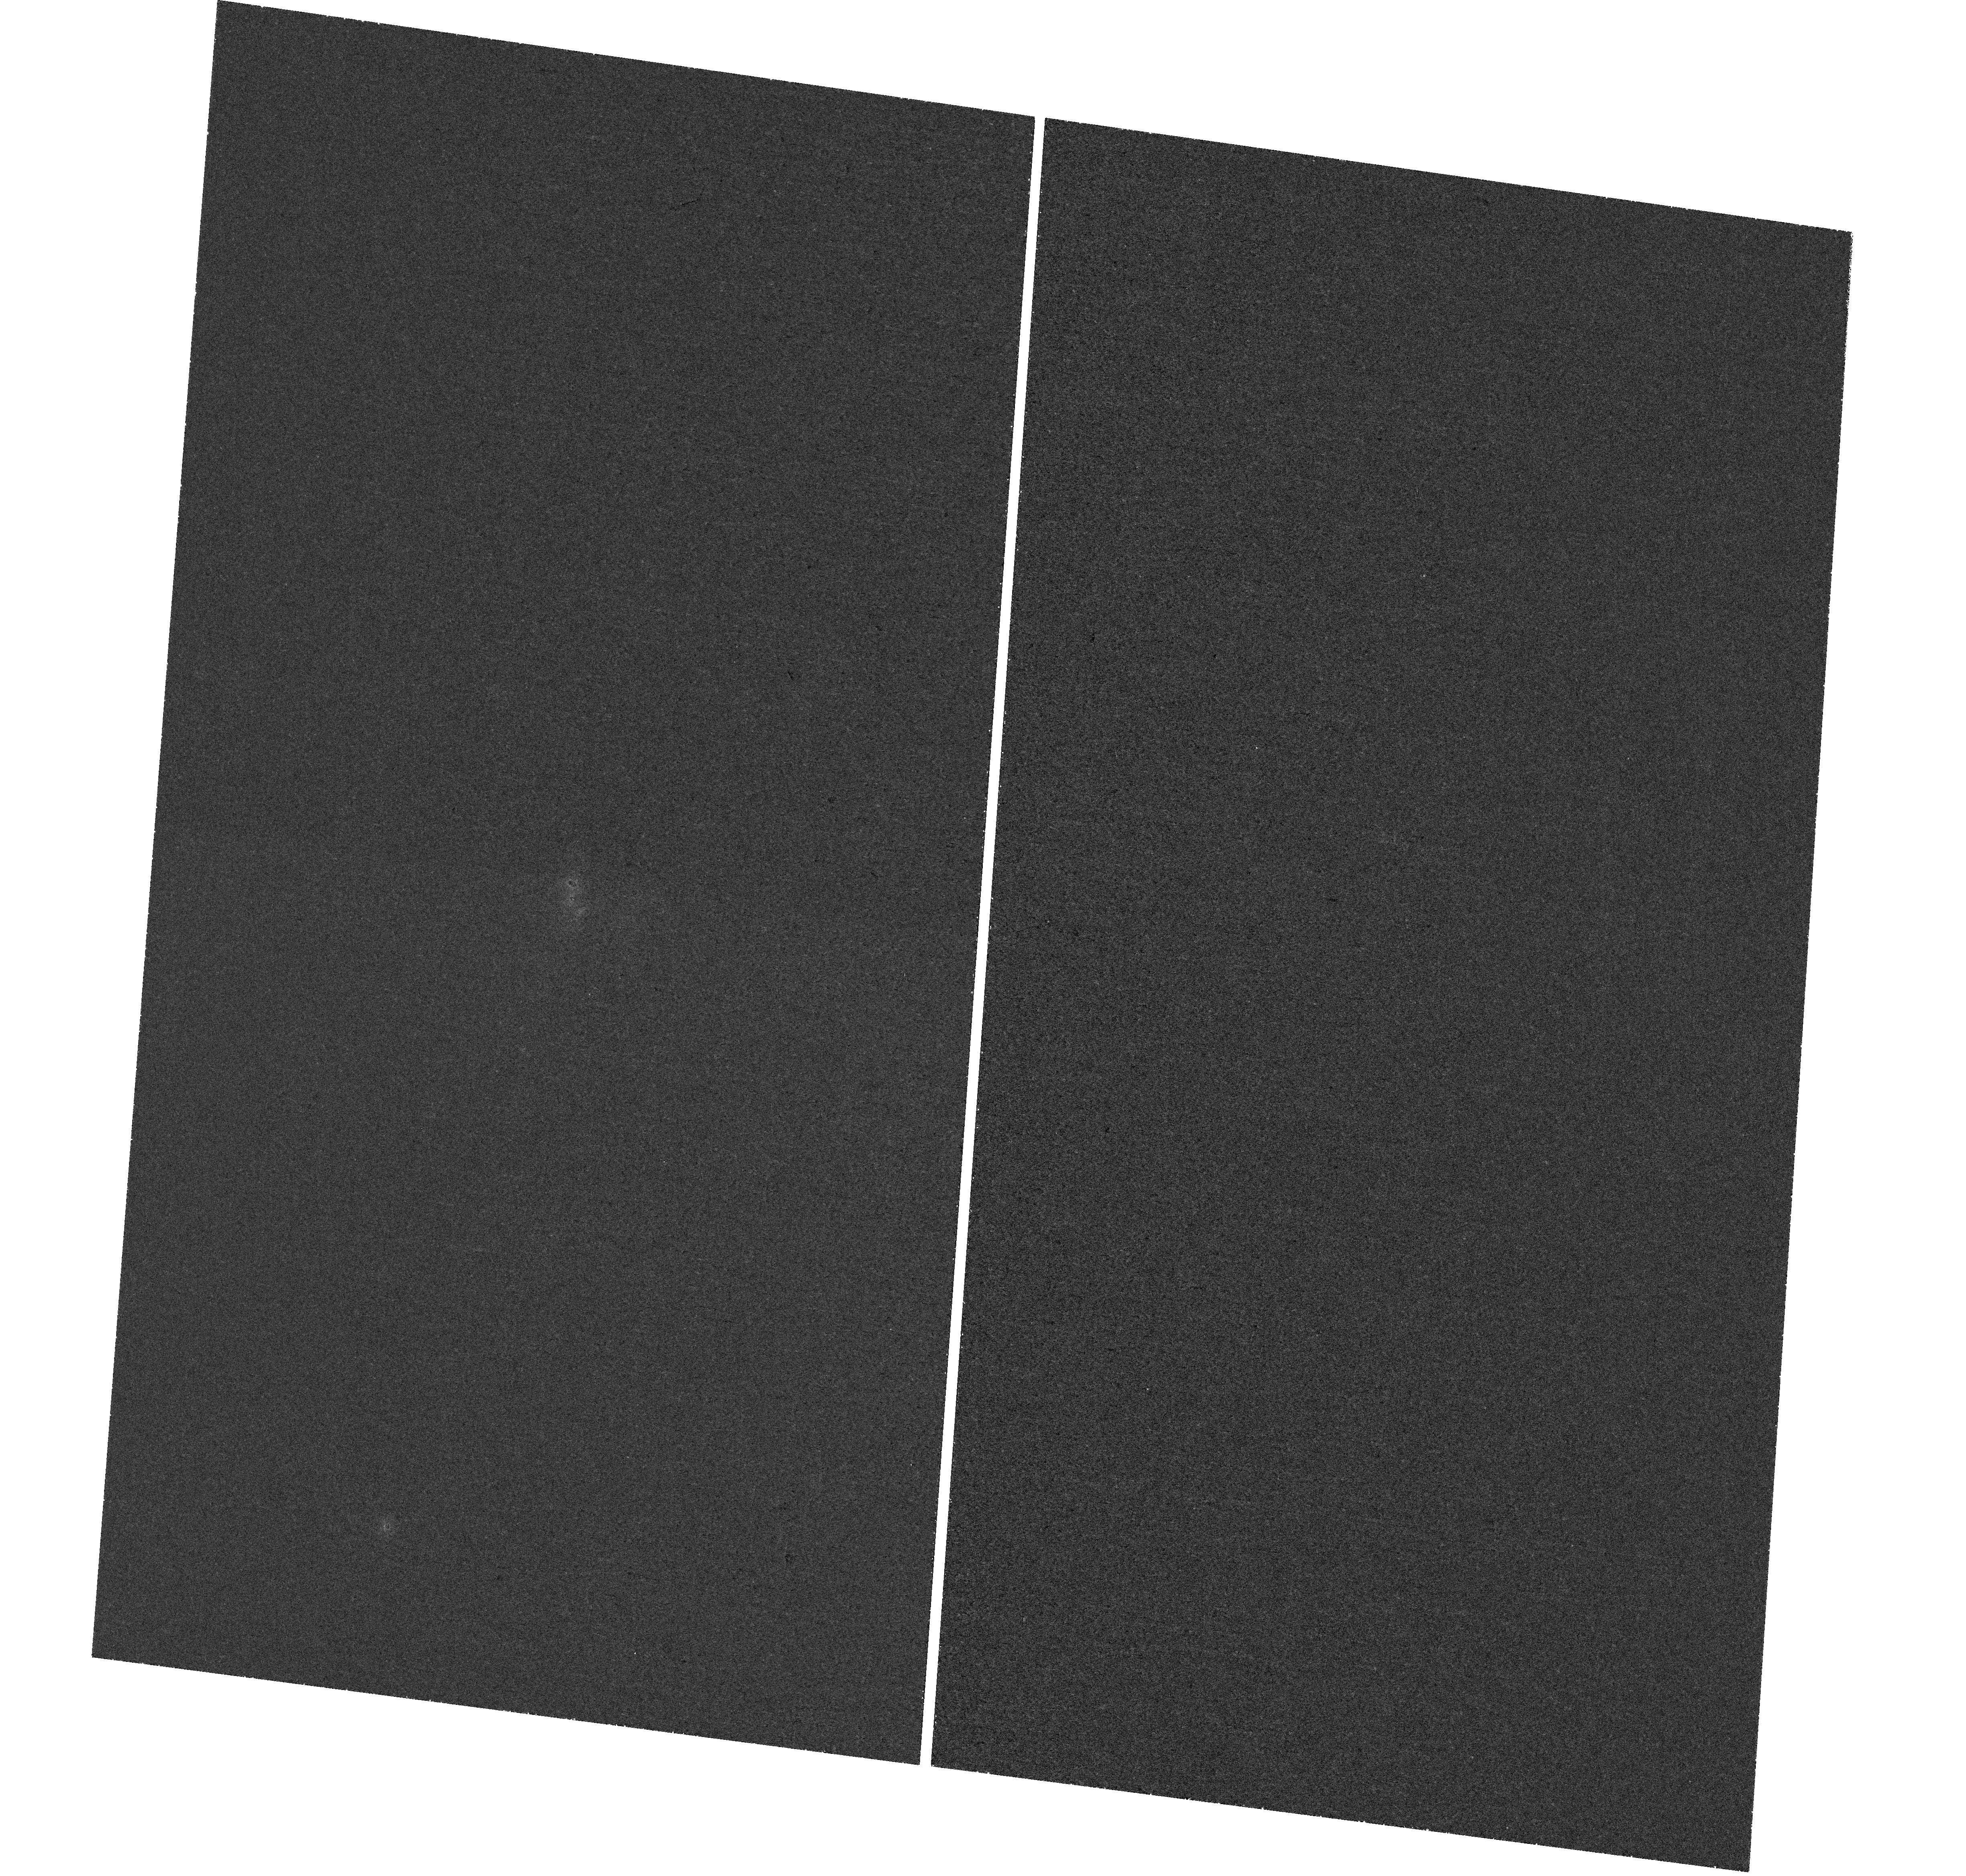
Target: UGCA-116. Instrument: WFC3/UVIS. Filter: F225W. Exposure: 1.4 h. Observation ID: hst_17096_02_wfc3_uvis_f225w_iezb02

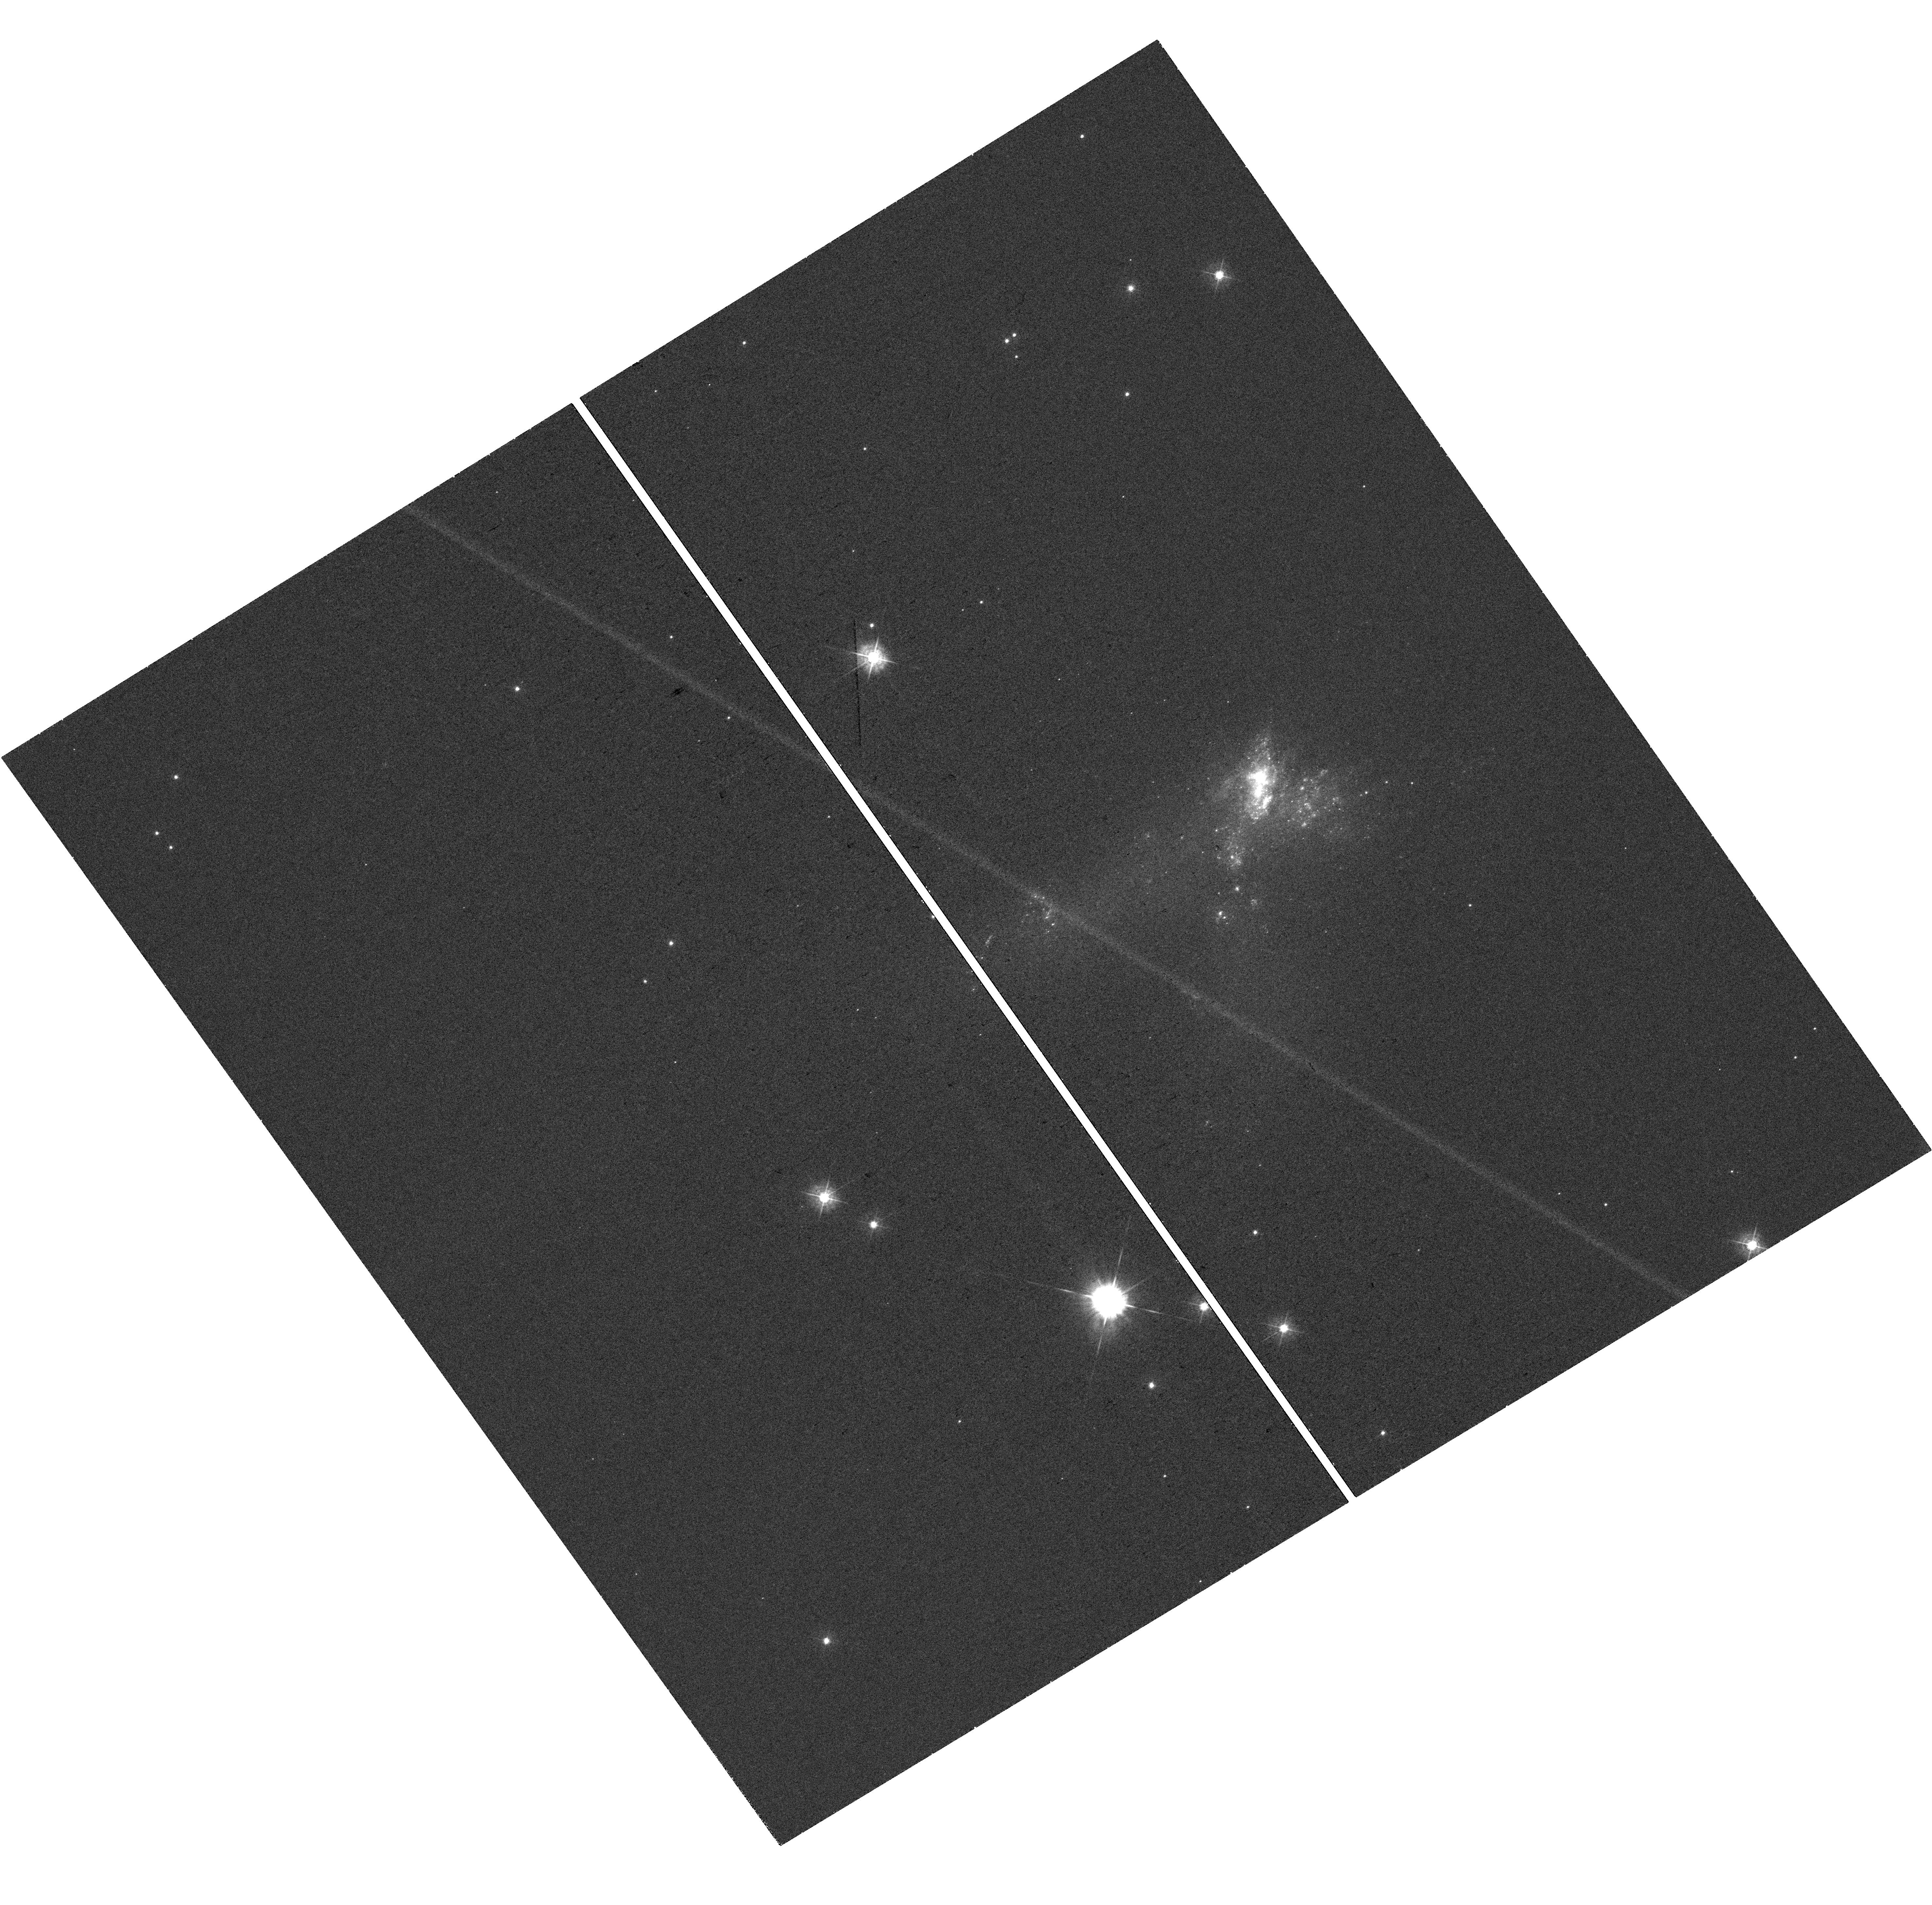
Target: UGCA-116. Instrument: WFC3/UVIS. Filter: F438W. Exposure: 33 min. Observation ID: hst_17096_03_wfc3_uvis_f438w_iezb03

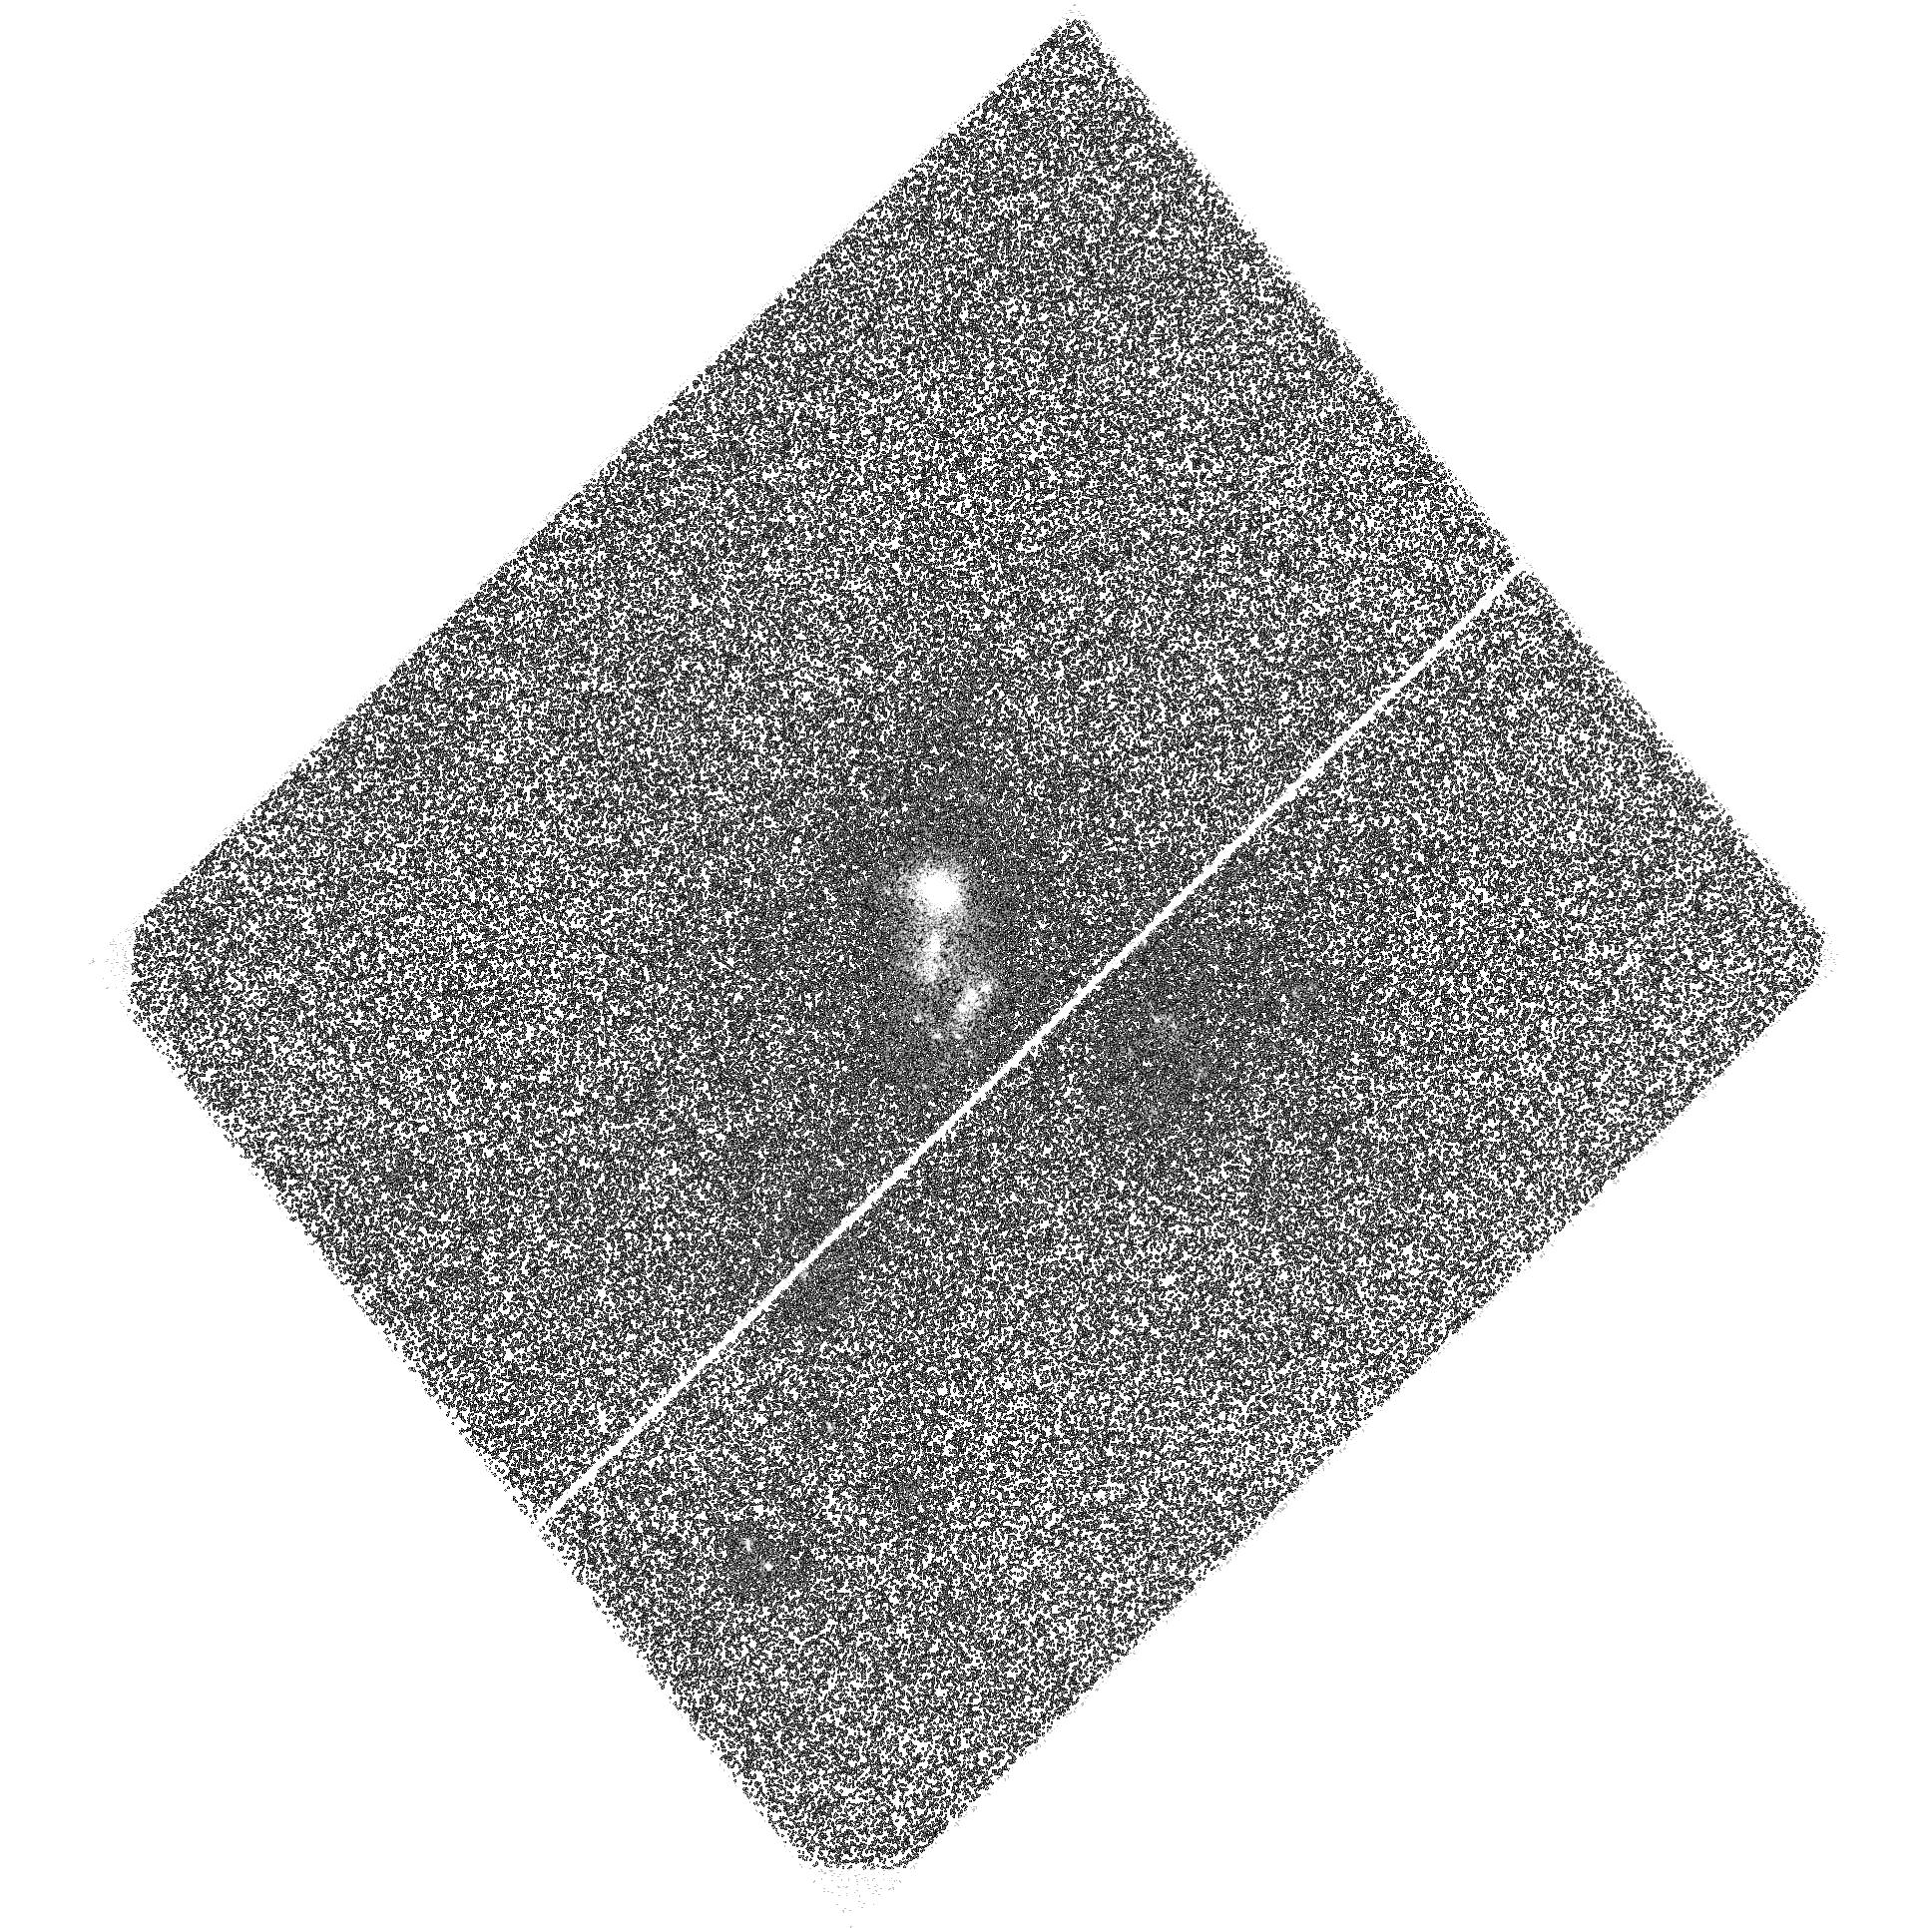
Target: UGCA-116. Instrument: ACS/SBC. Filter: F140LP. Exposure: 1.4 h. Observation ID: hst_17096_01_acs_sbc_f140lp_jezb01

Linking the UV Bump with PAHs in Low Metallicity Starburst II Zw 40 (PI: Lai, Thomas)

We proposed to explore the connection between the 2175 angstrom UV bump and the Polycyclic Aromatic Hydrocarbons (PAHs) together with the cluster properties in a prototypical blue compact dwarf II Zw 40 using the FUV-NUV-optical filters F140LP, F225W, and F438W. The debate on what the carriers of the UV bump are is still unsettled, but PAH is one of the most plausible candidates. II Zw 40 has one of the highest star formation rate densities in the local Universe and has been found to exhibit strong 3.3 micron emission powered by the smallest PAHs. Our observation will take the advantage of the scheduled JWST GO1 program and use it as a supplement to showcase the combined power of the HST UV imaging and JWST IFUs to achieve our goal. Blue compact dwarf allows us to study starburst phenomena in the early Universe since they serve as powerful low-z, spatially resolvable analogs to high-z galaxies. Using HST multi-band imaging, we will constrain the strength of the UV bump and compare it with the spatially resolved dust properties in the IR revealed by JWST's IFUs. With our observation, we will also make possible a complete inventory of star clusters in II Zw 40 to further study cluster formation and evolution in this galaxy. There are existing archival HST UV data but they are not deep enough to meet our scientific objective. Our proposed program will obtain a much deeper UV mapping of II Zw 40 so that the amplitude of the UV bump can be better constrained. In total, we request 5 orbits of the HST observing time.